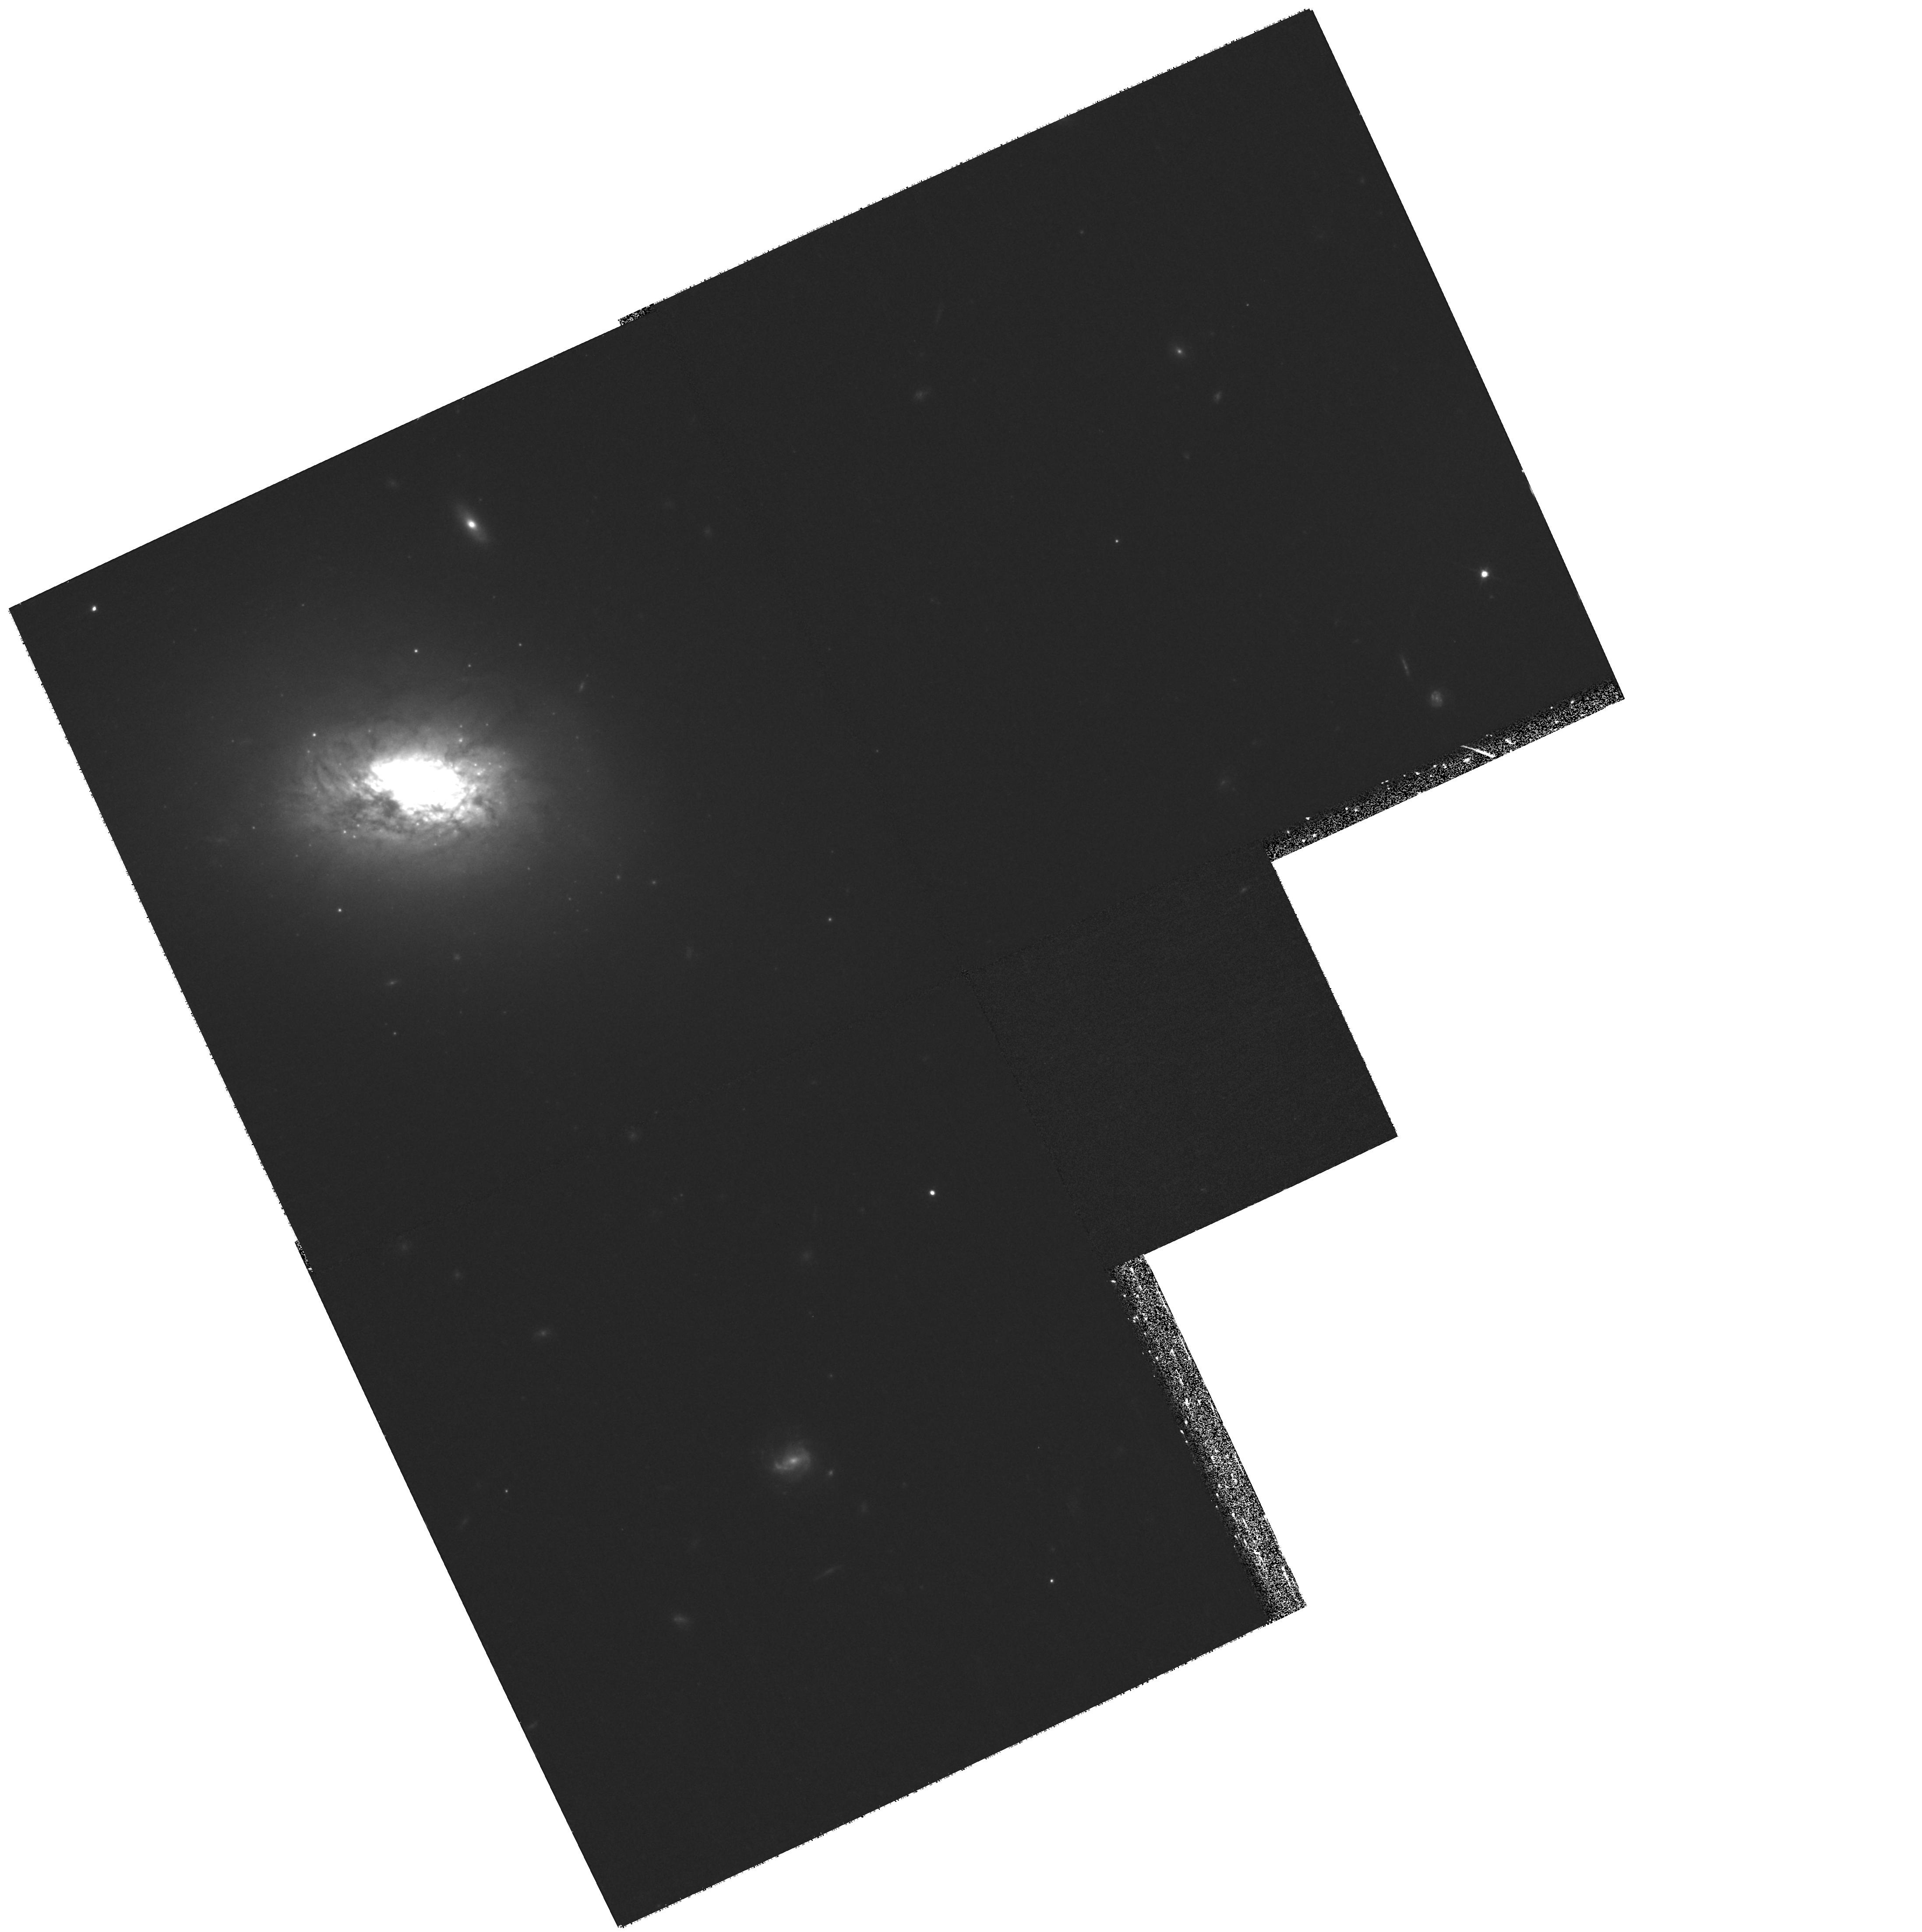
Target: HCG016-TARG6
Instrument: WFPC2/PC
Filter: F814W
Exposure: 32 min
Observation ID: hst_10787_41_wfpc2_pc_f814w_u9q741

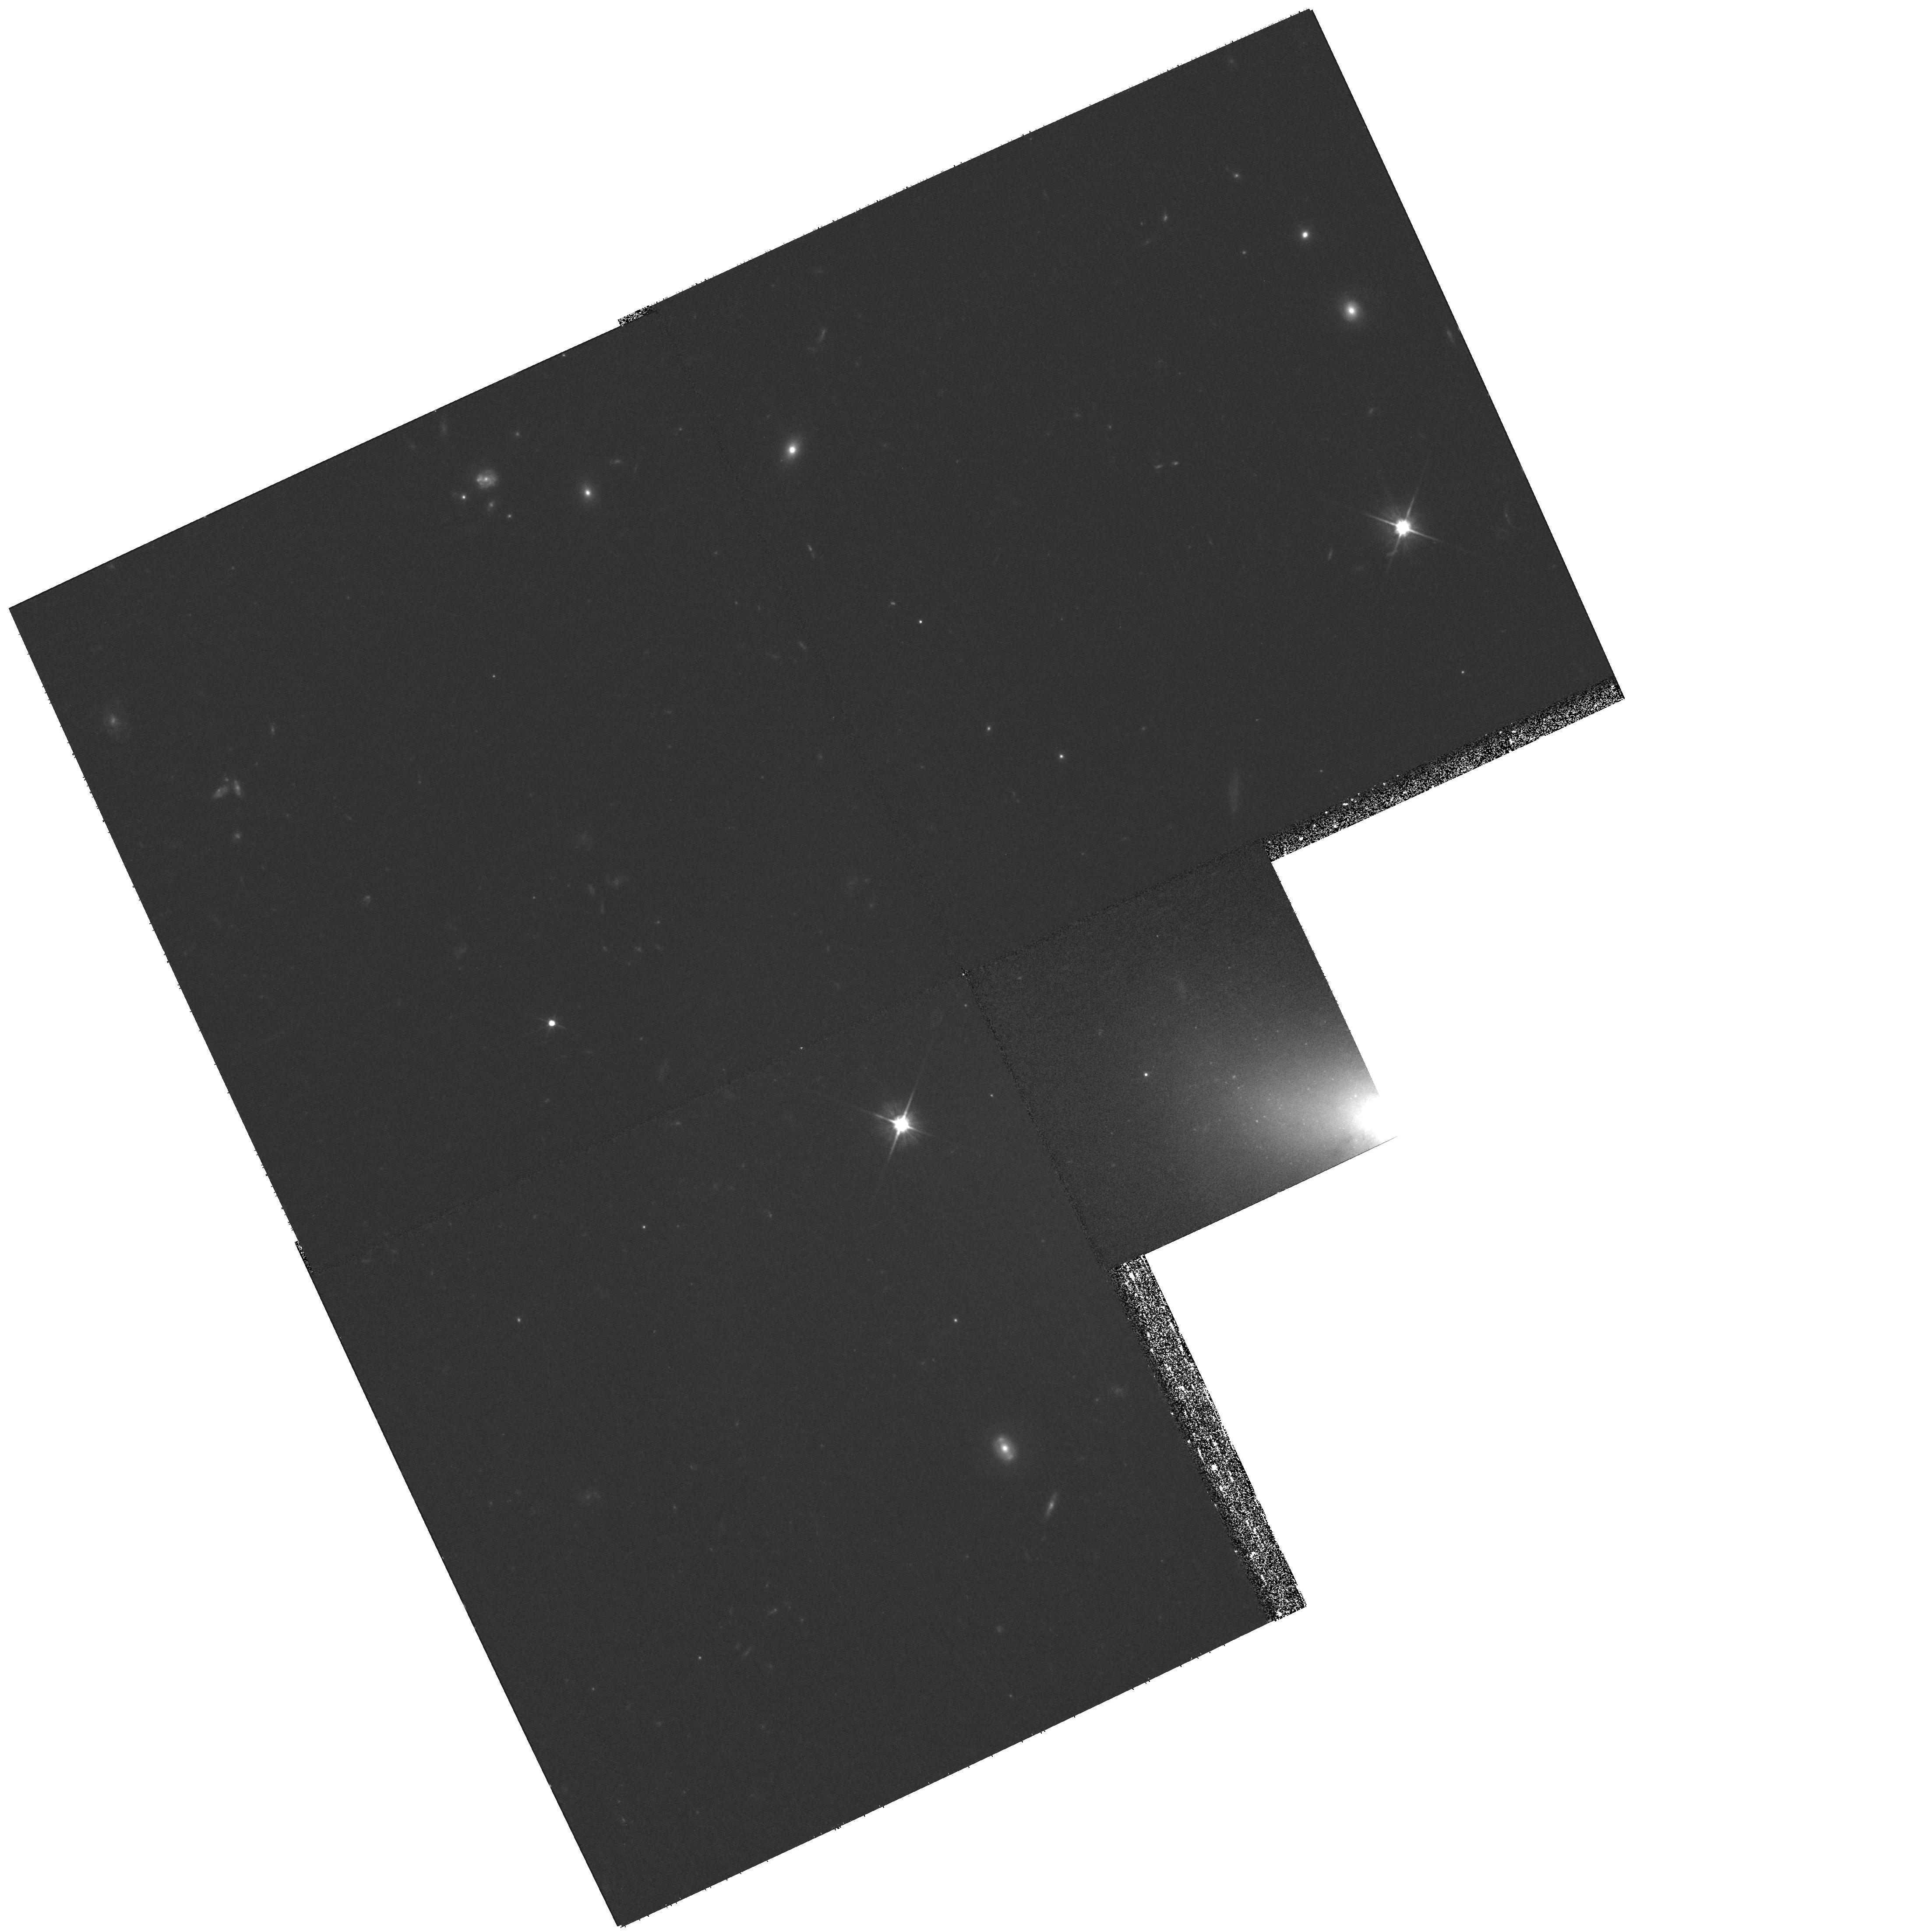
Target: HCG016-TARG9
Instrument: WFPC2/PC
Filter: F606W
Exposure: 32 min
Observation ID: hst_10787_44_wfpc2_pc_f606w_u9q744

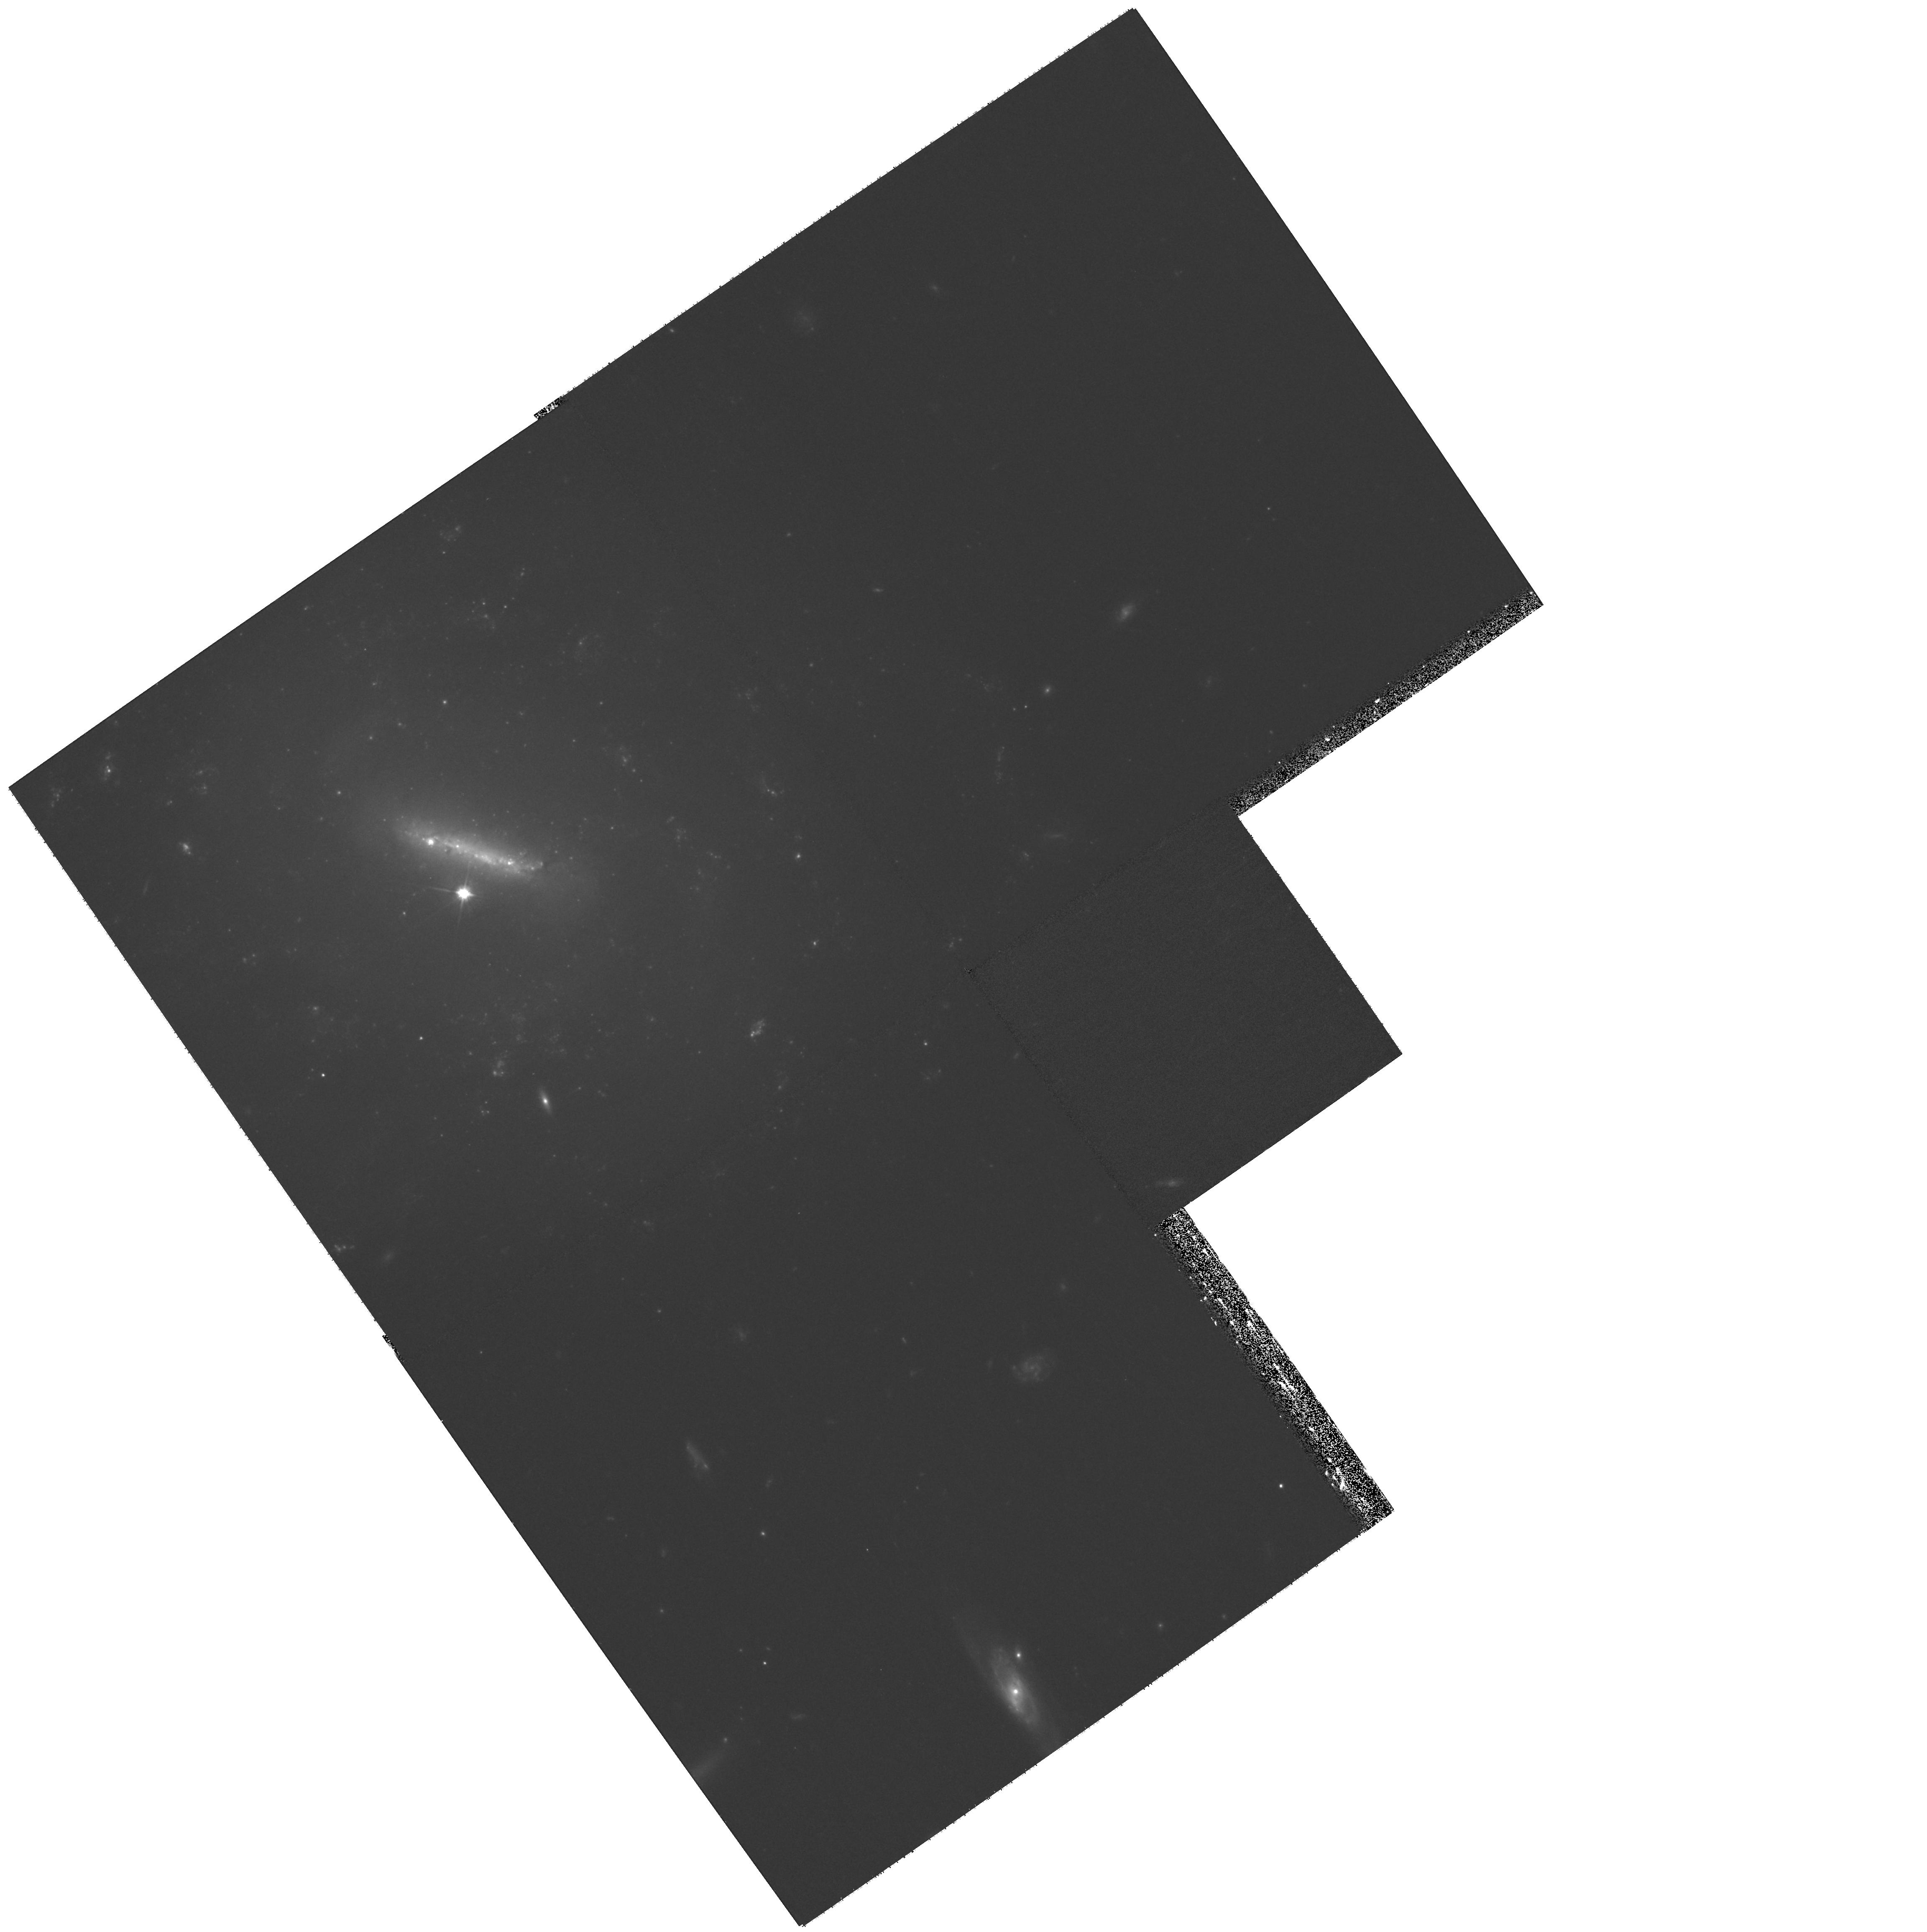
Target: HCG022-TARG5
Instrument: WFPC2/PC
Filter: F606W
Exposure: 32 min
Observation ID: hst_10787_46_wfpc2_pc_f606w_u9q746

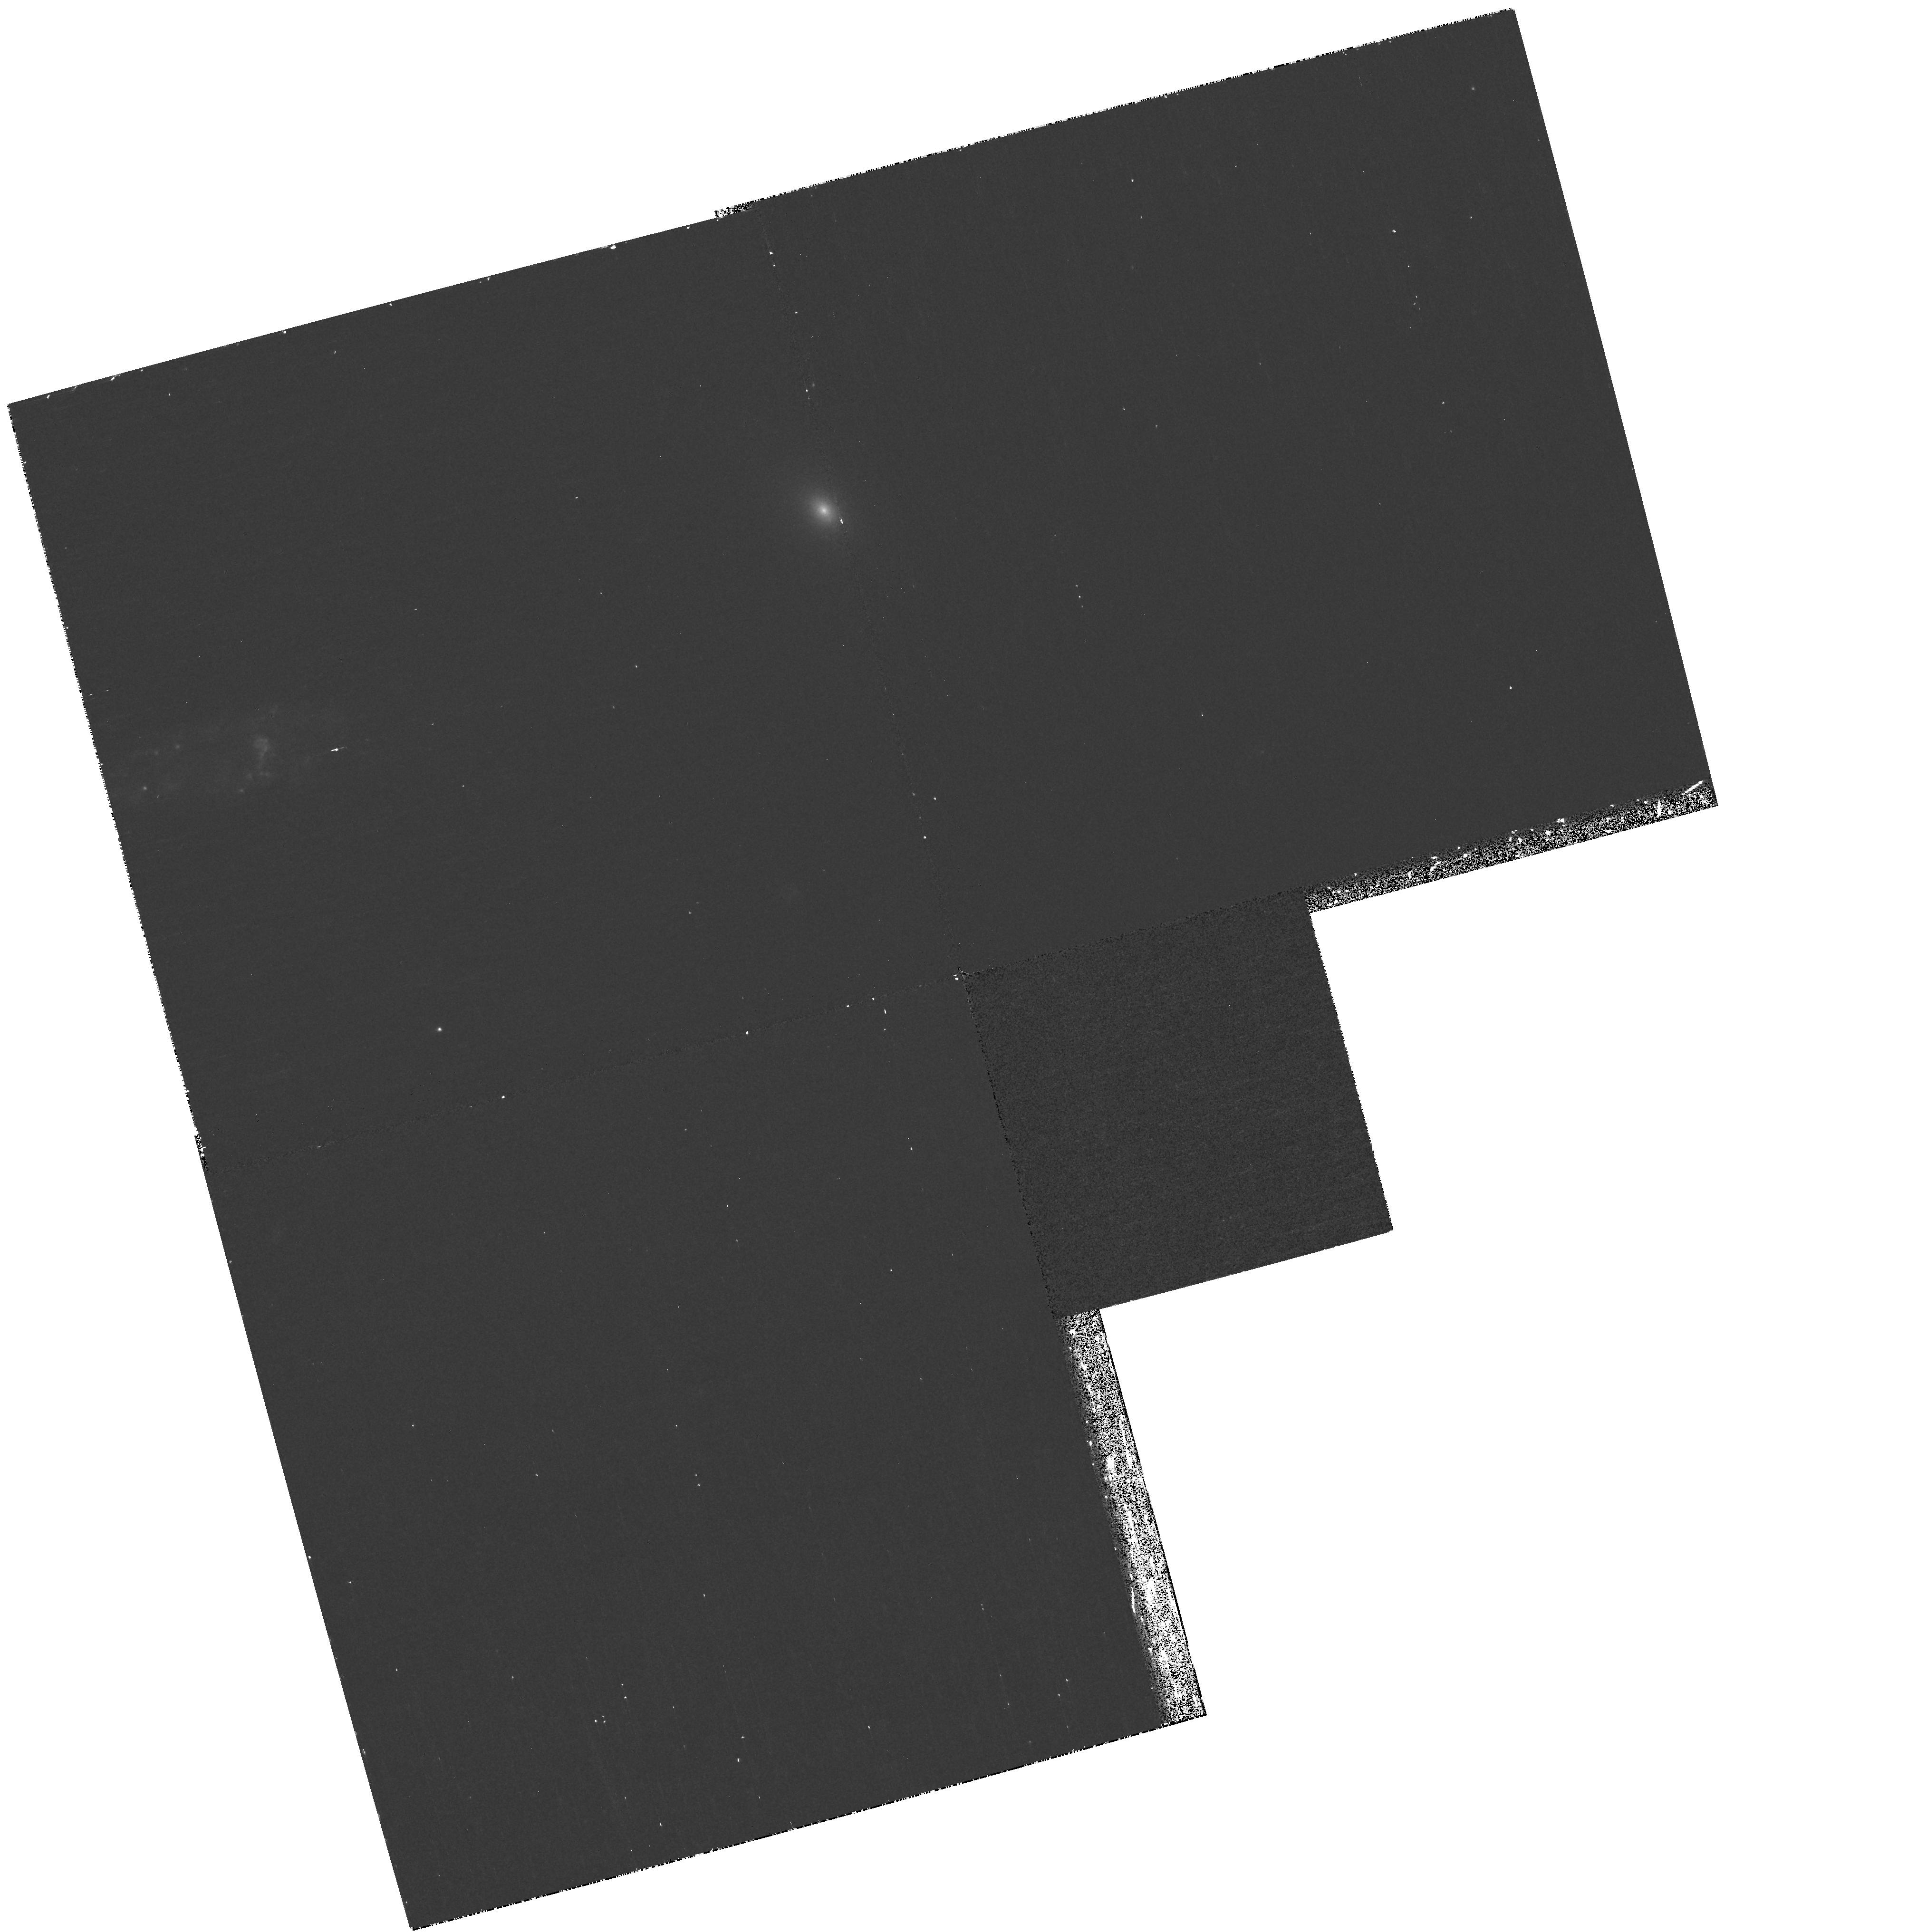
Target: HCG019-TARG4
Instrument: WFPC2/PC
Filter: F336W
Exposure: 35 min
Observation ID: hst_10787_31_wfpc2_pc_f336w_u9q731

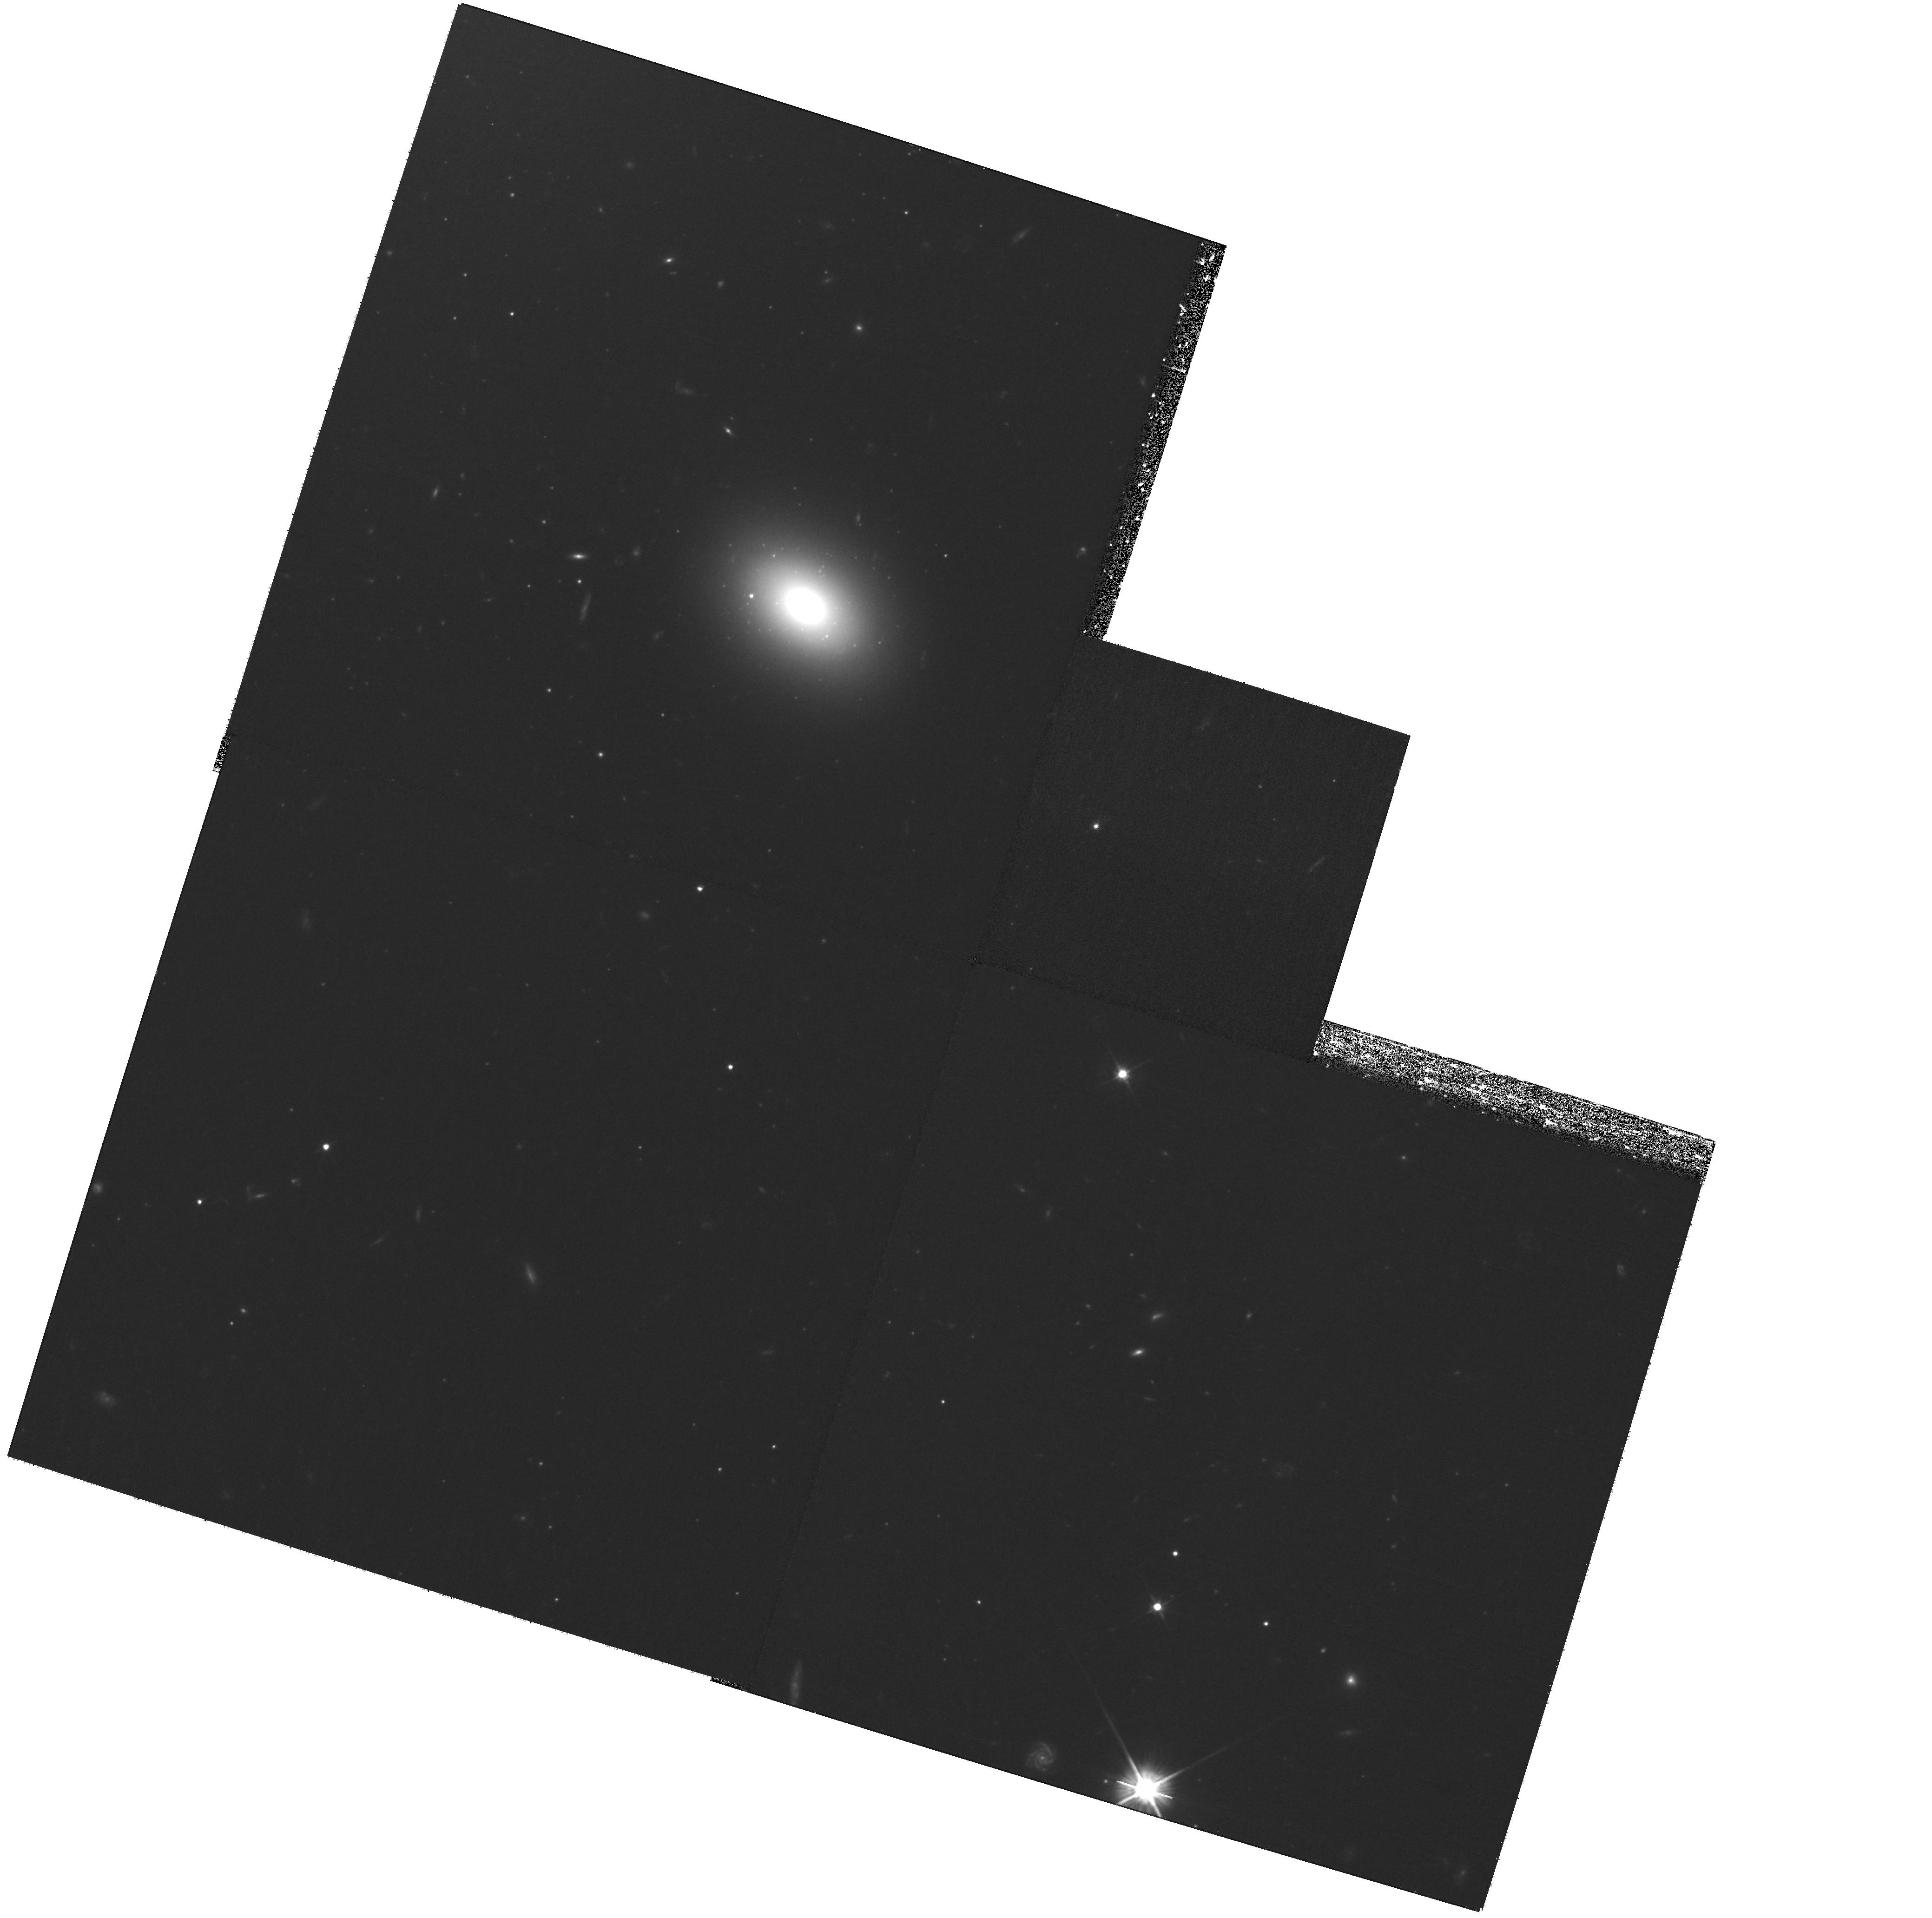
Target: HCG042-TARG4
Instrument: WFPC2/PC
Filter: F606W
Exposure: 1.2 h
Observation ID: hst_10787_37_wfpc2_pc_f606w_u9q737

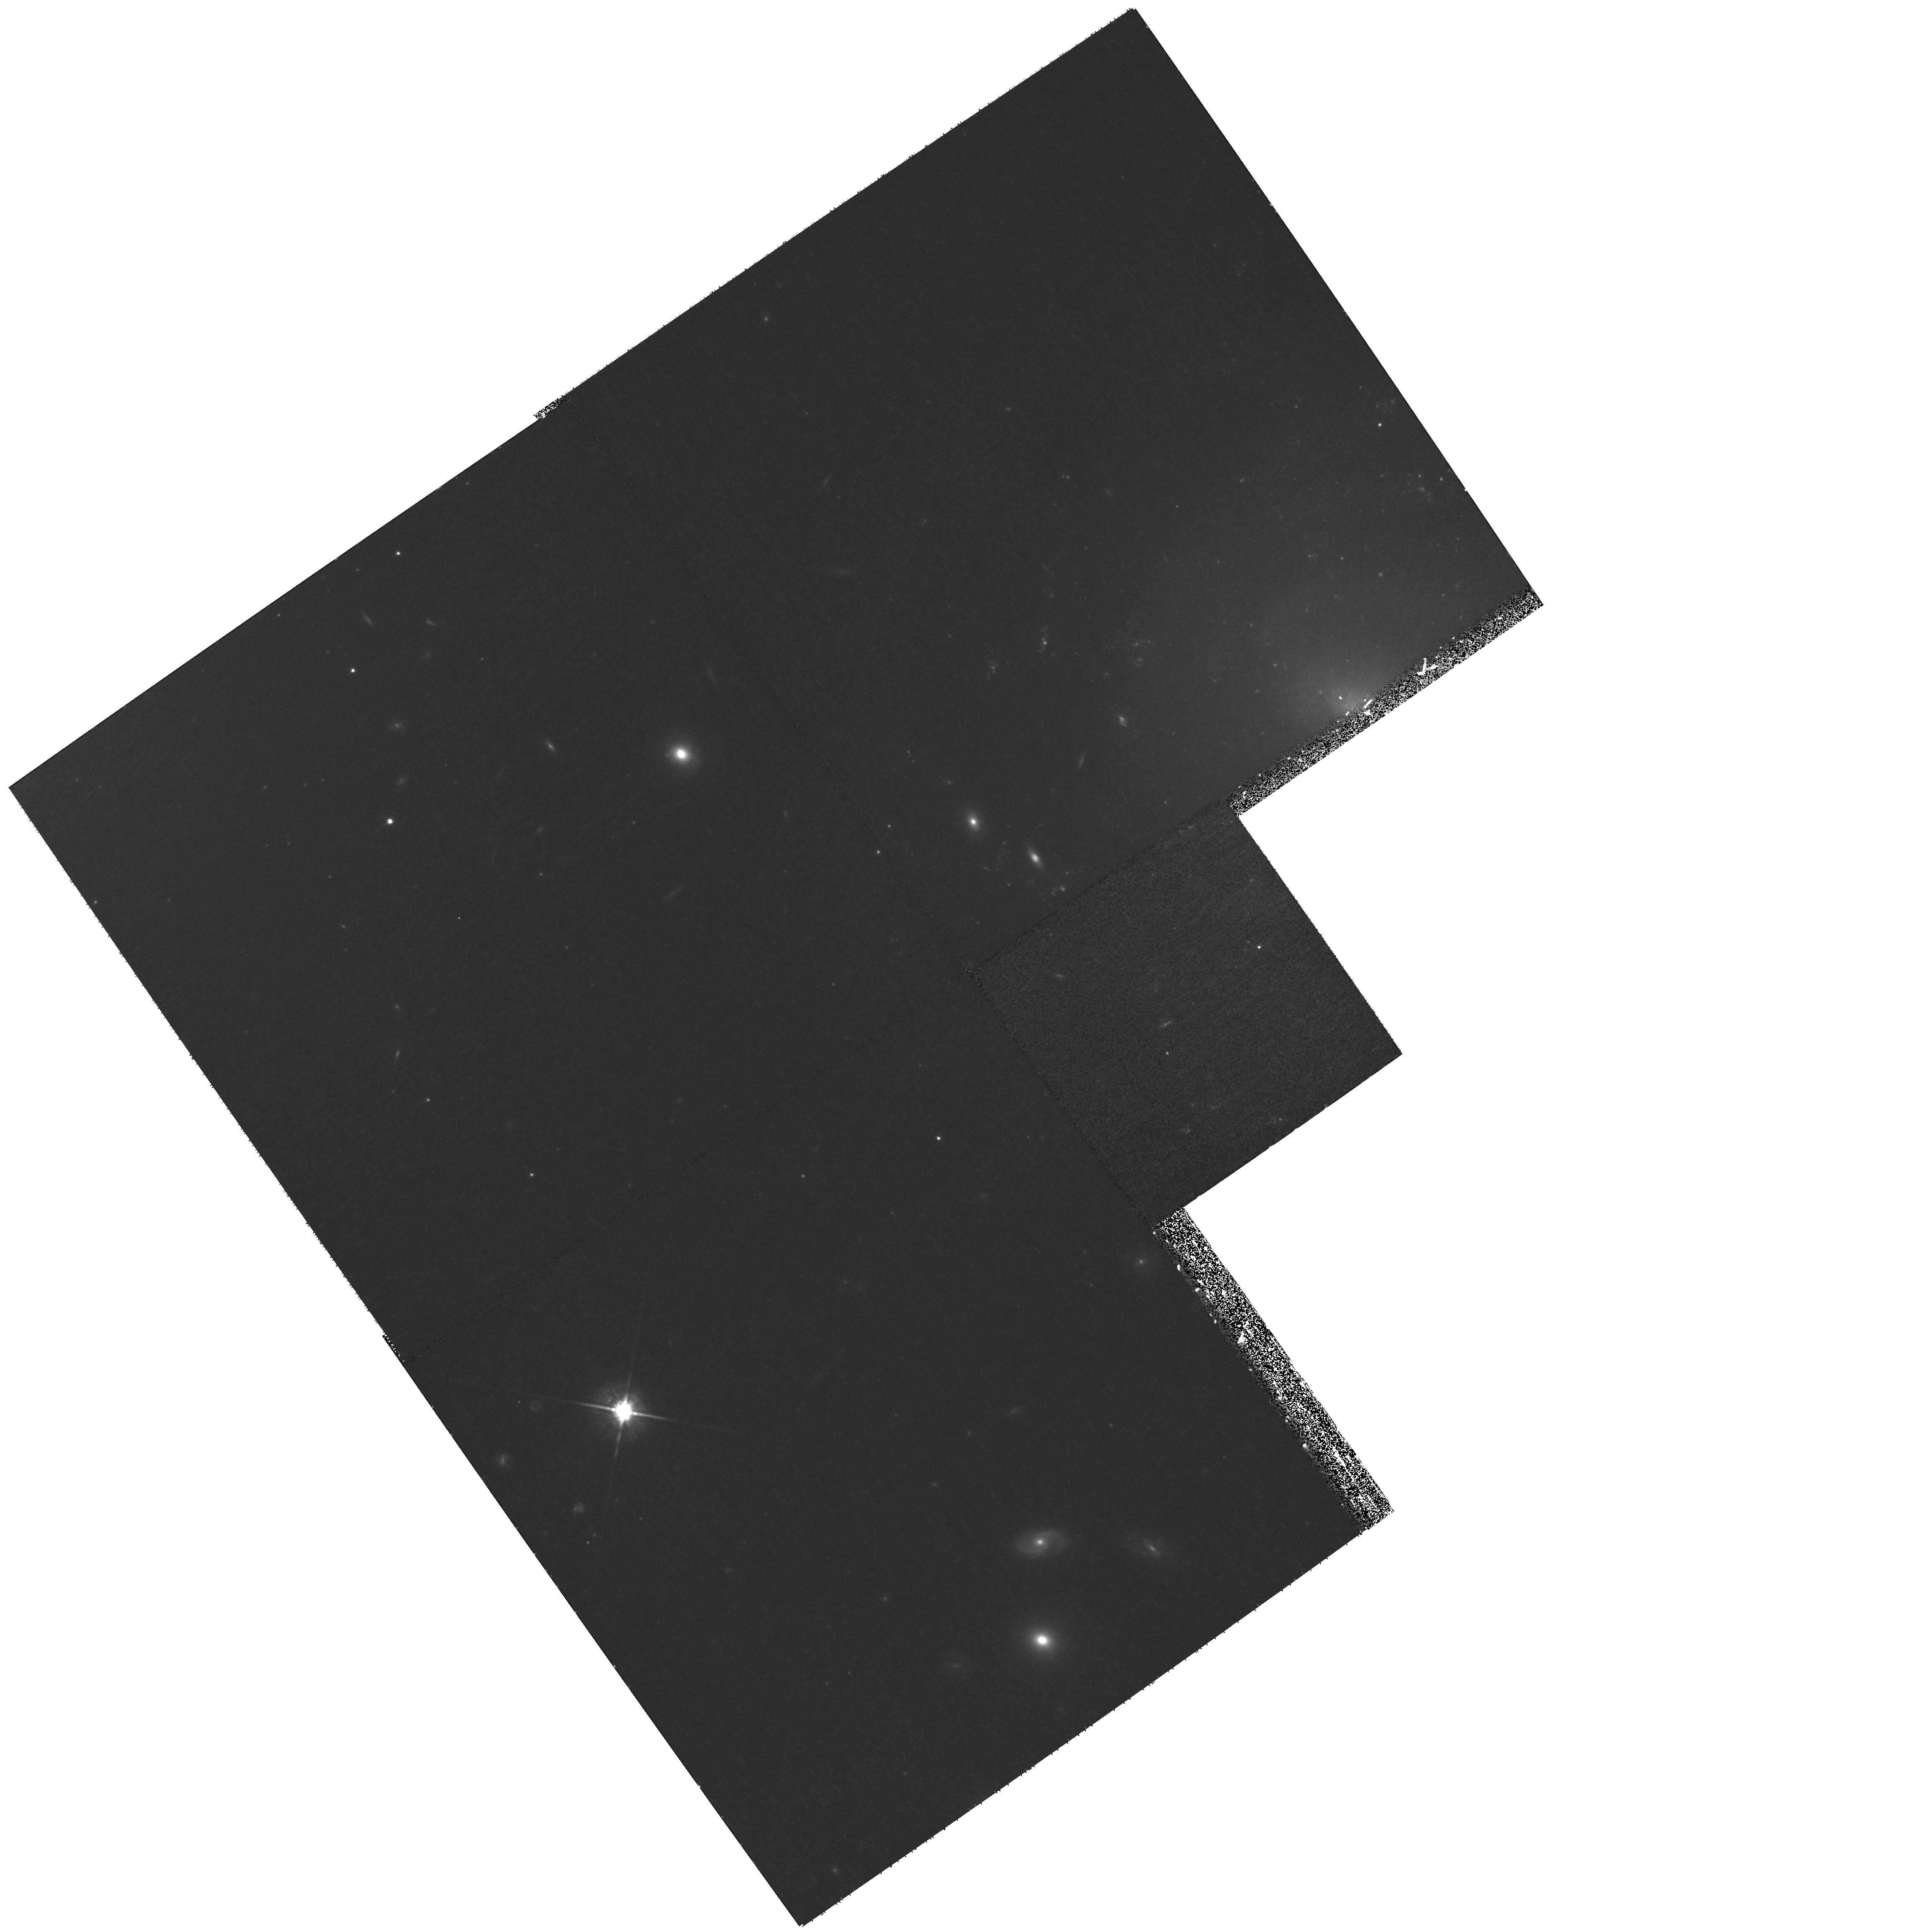
Target: HCG022-TARG7
Instrument: WFPC2/PC
Filter: F814W
Exposure: 32 min
Observation ID: hst_10787_48_wfpc2_pc_f814w_u9q748

Modes of Star Formation and Nuclear Activity in an Early Universe Laboratory (PI: Charlton, Jane C.)

Nearby compact galaxy groups are uniquely suited to exploring the mechanisms of star formation amid repeated and ongoing gravitational encounters, conditions similar to those of the high redshift universe. These dense groups host a variety of modes of star formation, and they enable fresh insights into the role of gas in galaxy evolution. With Spitzer mid-IR observations in hand, we have begun to obtain high quality, multi-wavelength data for a well-defined sample of 12 nearby (<4500km/s) compact groups covering the full range of evolutionary stages. Here we propose to obtain sensitive BVI images with the ACS/WFC, deep enough to reach the turnover of the globular cluster luminosity function, and WFPC2 U-band and ACS H-alpha images of Spitzer-identified regions hosting the most recent star formation. In total, we expect to detect over 1000 young star clusters forming inside and outside galaxies, more than 4000 old globular clusters in >40 giant galaxies (including 16 early-type galaxies), over 20 tidal features, approximately 15 AGNs, and intragroup gas in most of the 12 groups. Combining the proposed ACS images with Chandra observations, UV GALEX observations, ground-based H-alpha imaging, and HI data, we will conduct a detailed study of stellar nurseries, dust, gas kinematics, and AGN.